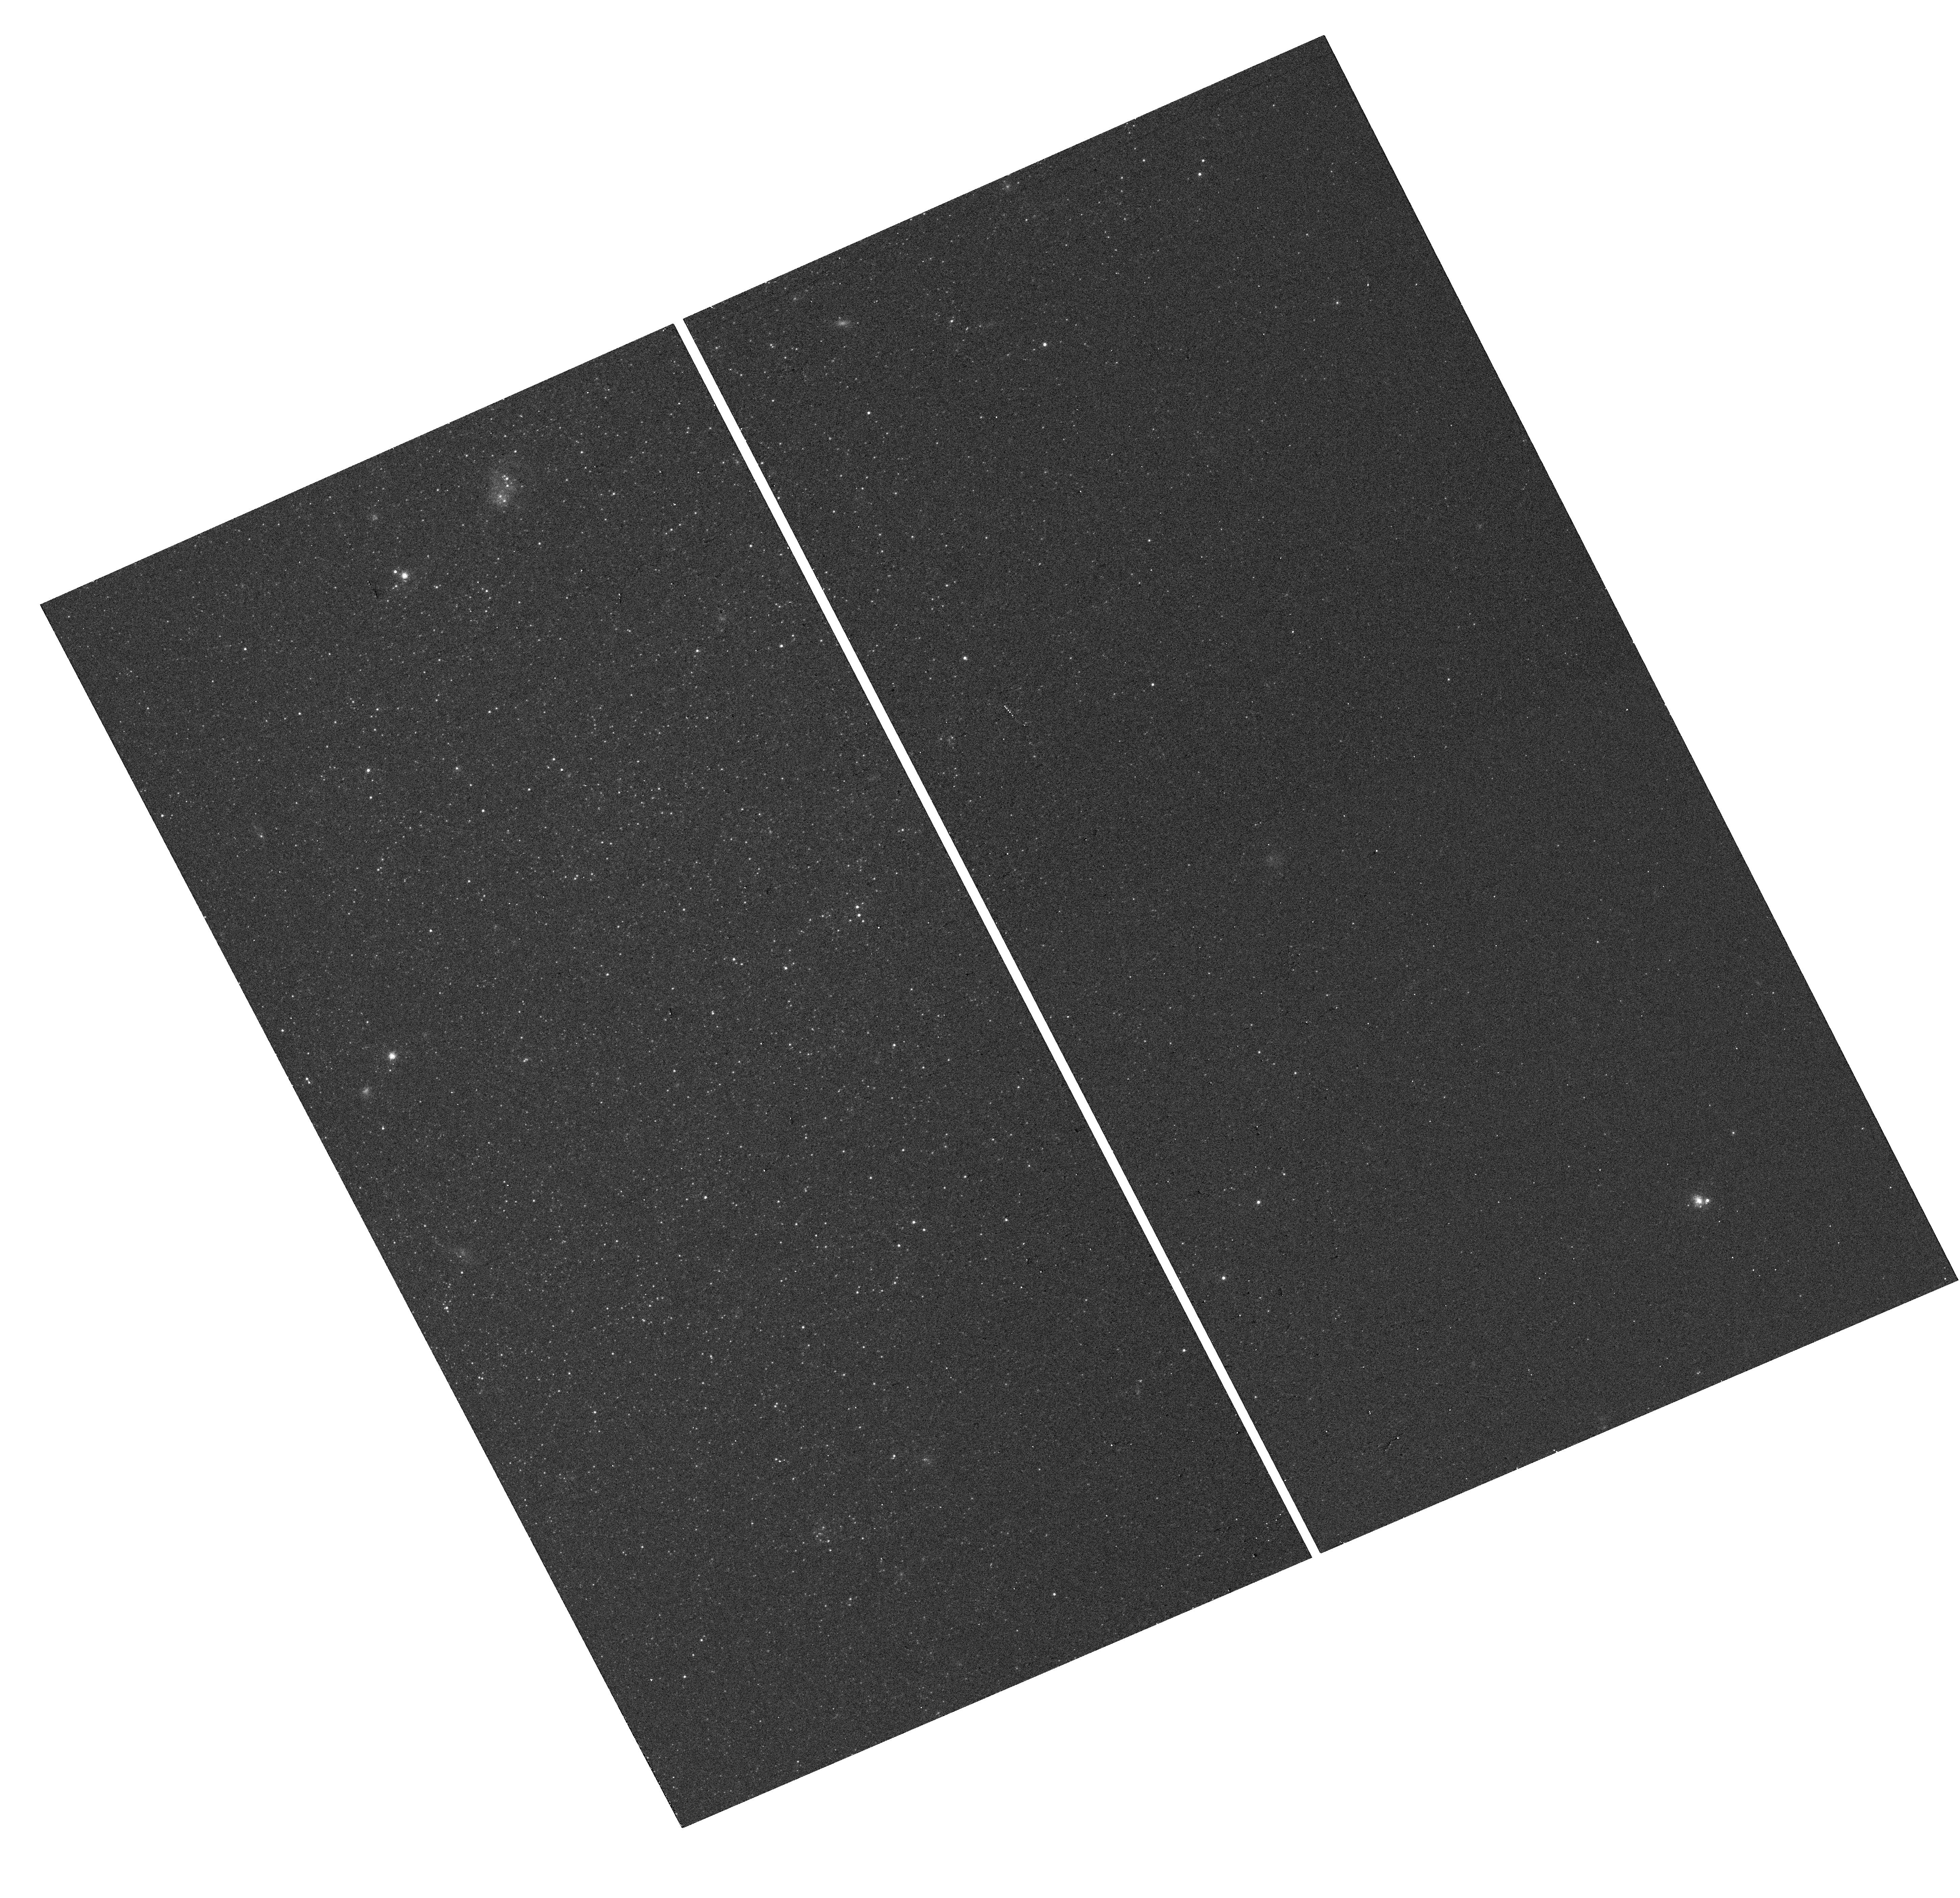
Target: NGC-247-UCD1
Instrument: WFC3/UVIS
Filter: F814W
Exposure: 3 min
Observation ID: hst_14748_02_wfc3_uvis_f814w_idb402

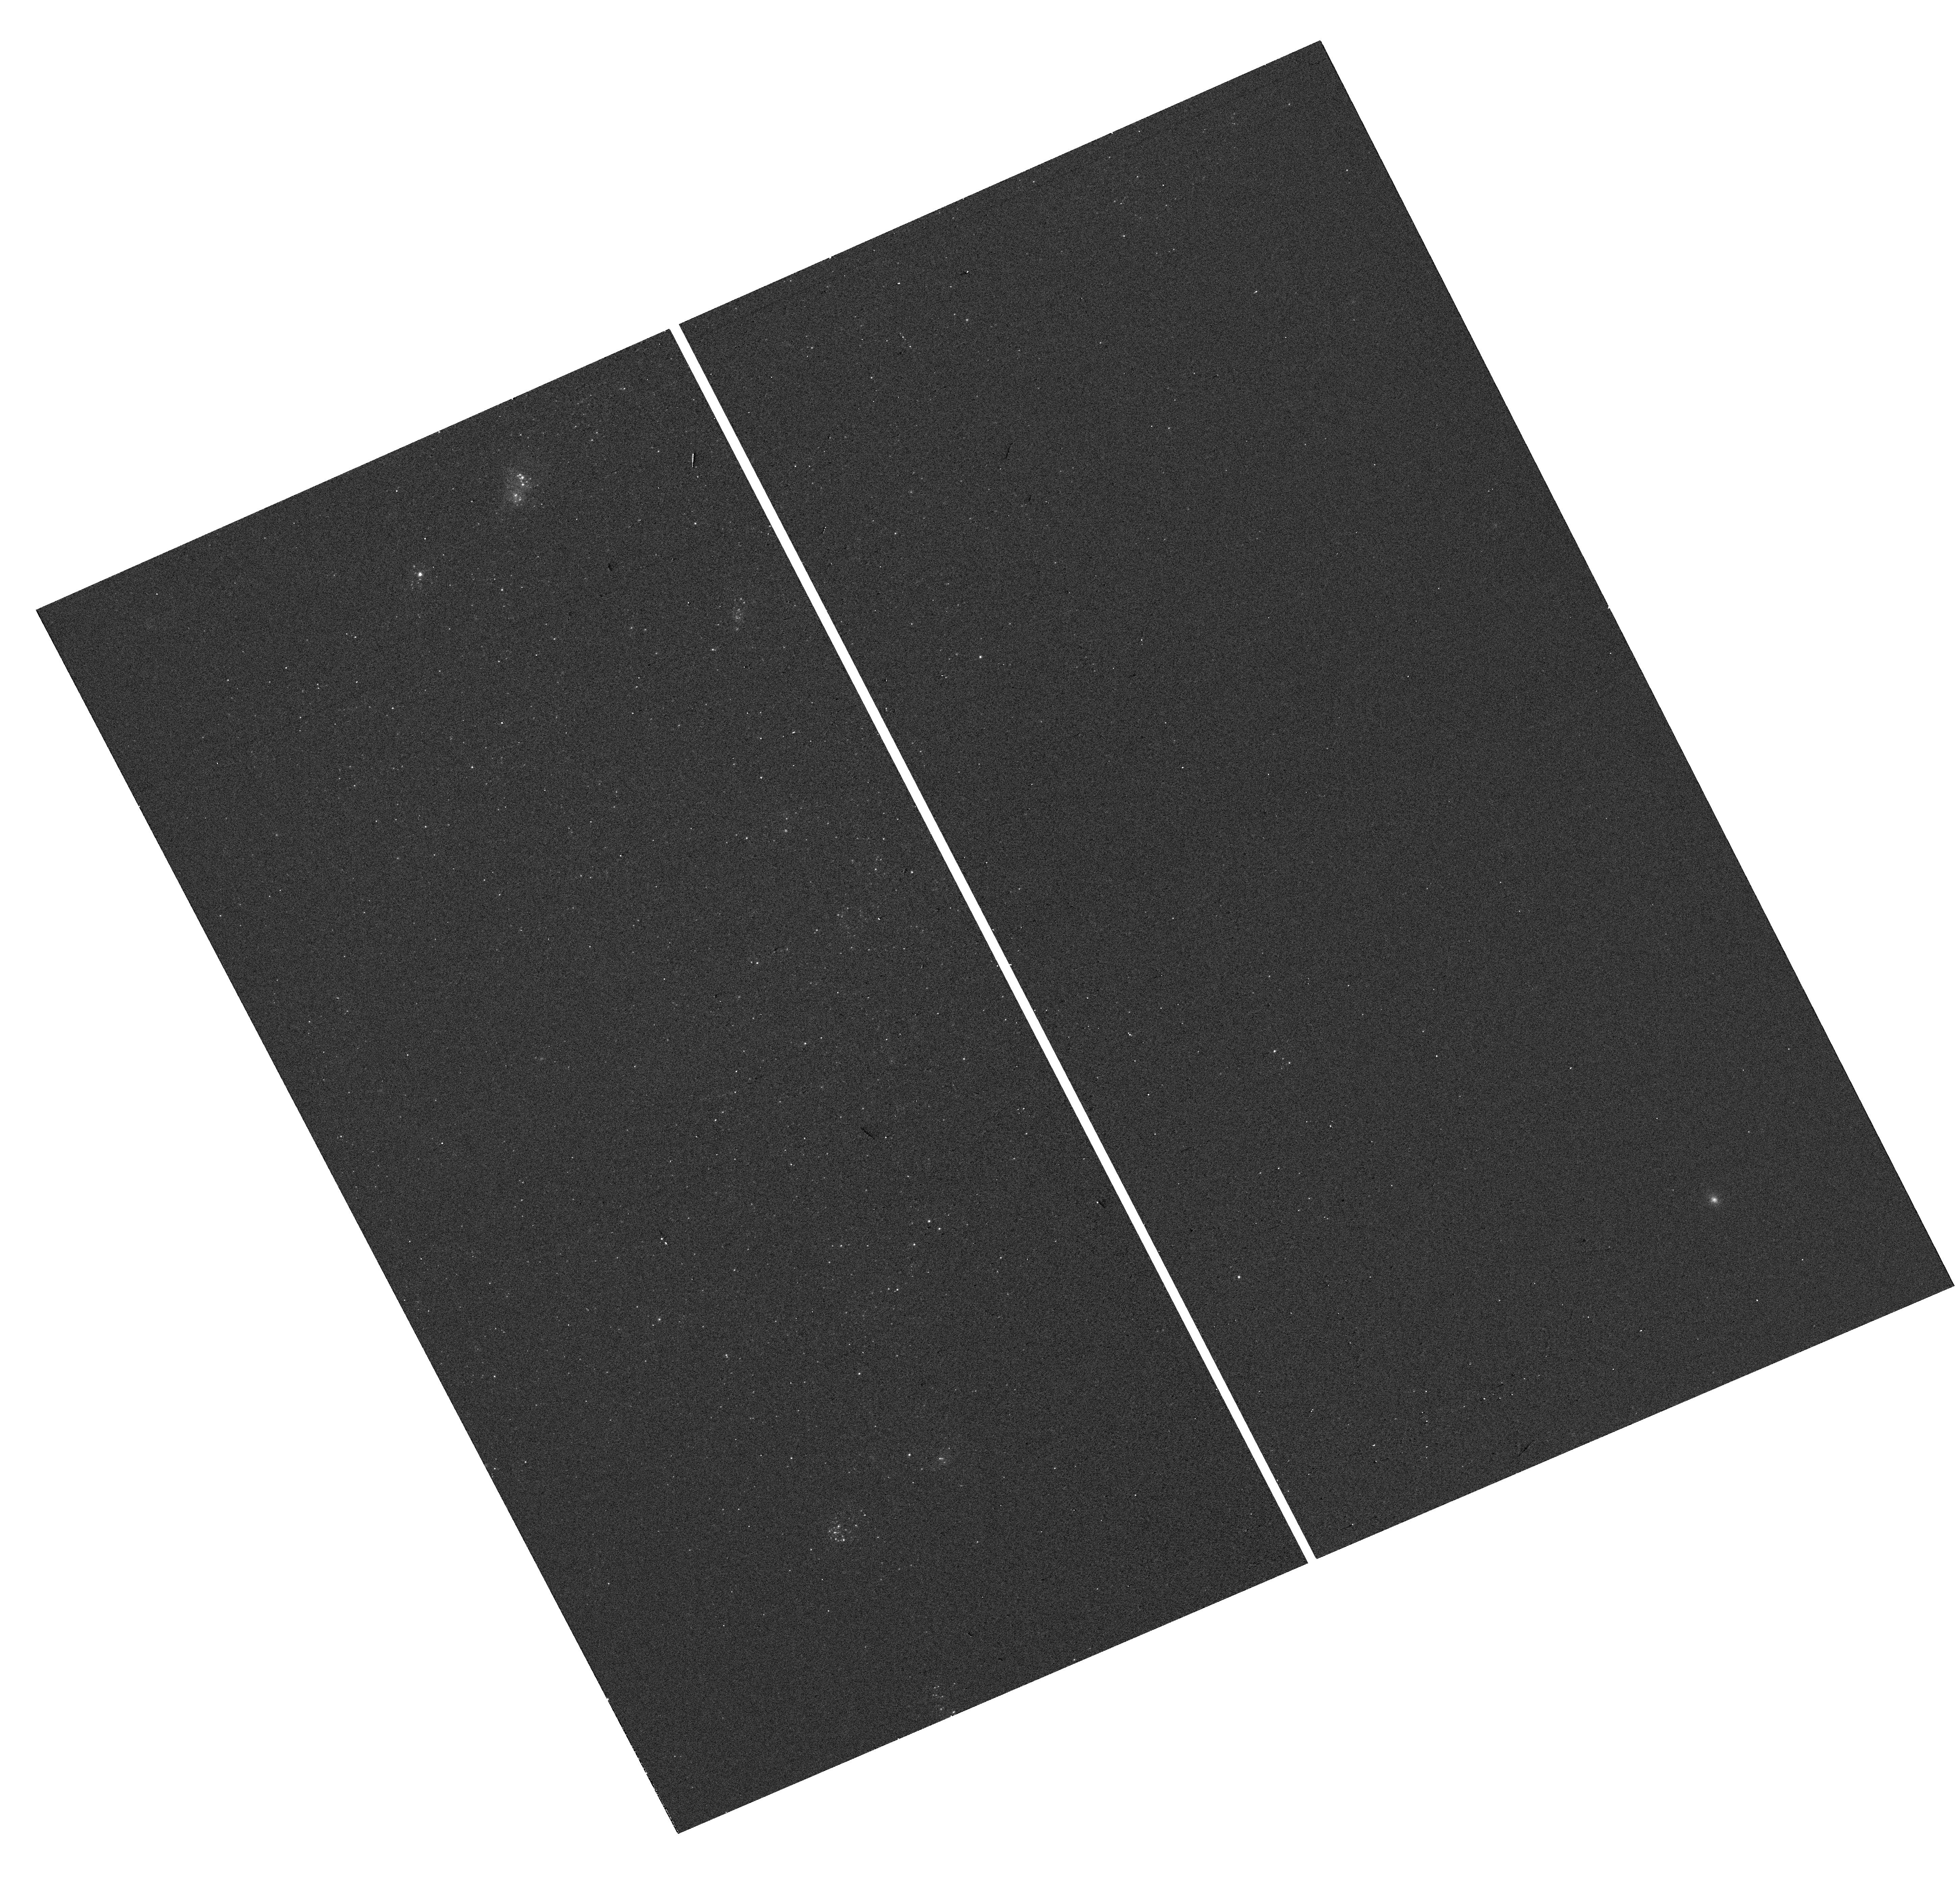
Target: NGC-247-UCD1
Instrument: WFC3/UVIS
Filter: F390W
Exposure: 1 min
Observation ID: hst_14748_02_wfc3_uvis_f390w_idb402

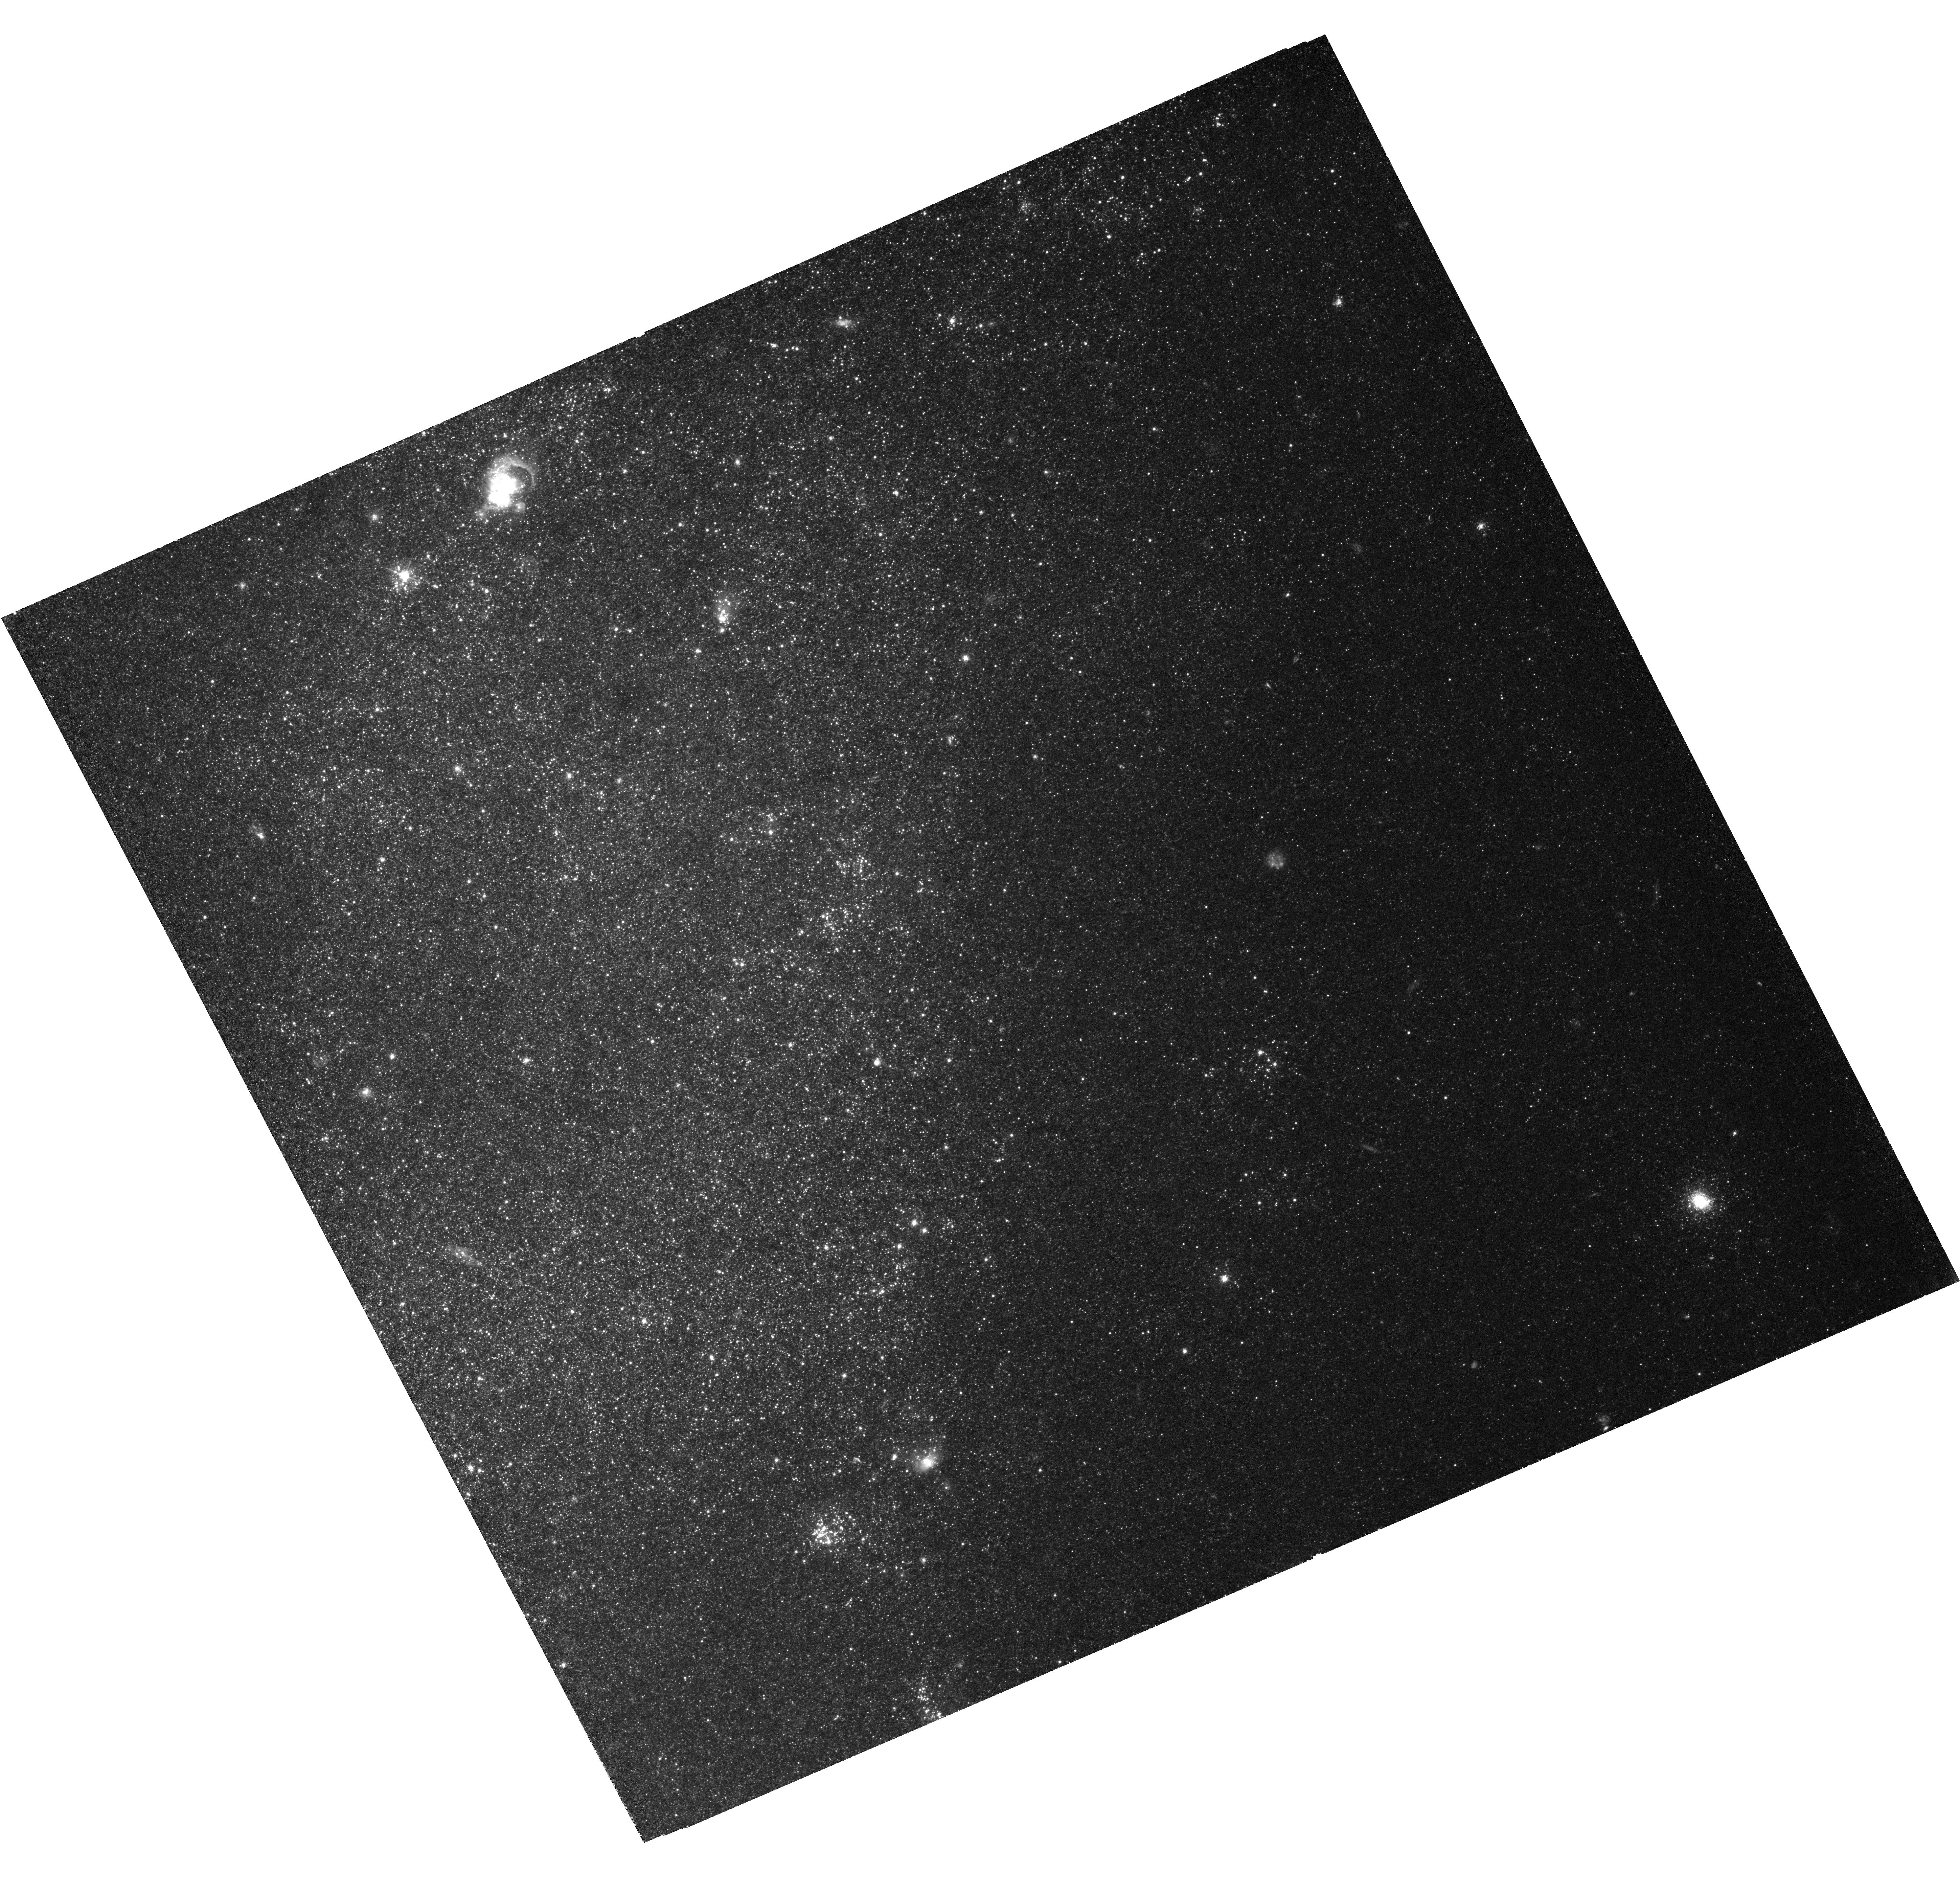
Target: NGC-247-UCD1
Instrument: WFC3/UVIS
Filter: F475W
Exposure: 1.9 h
Observation ID: hst_14748_01_wfc3_uvis_f475w_idb401

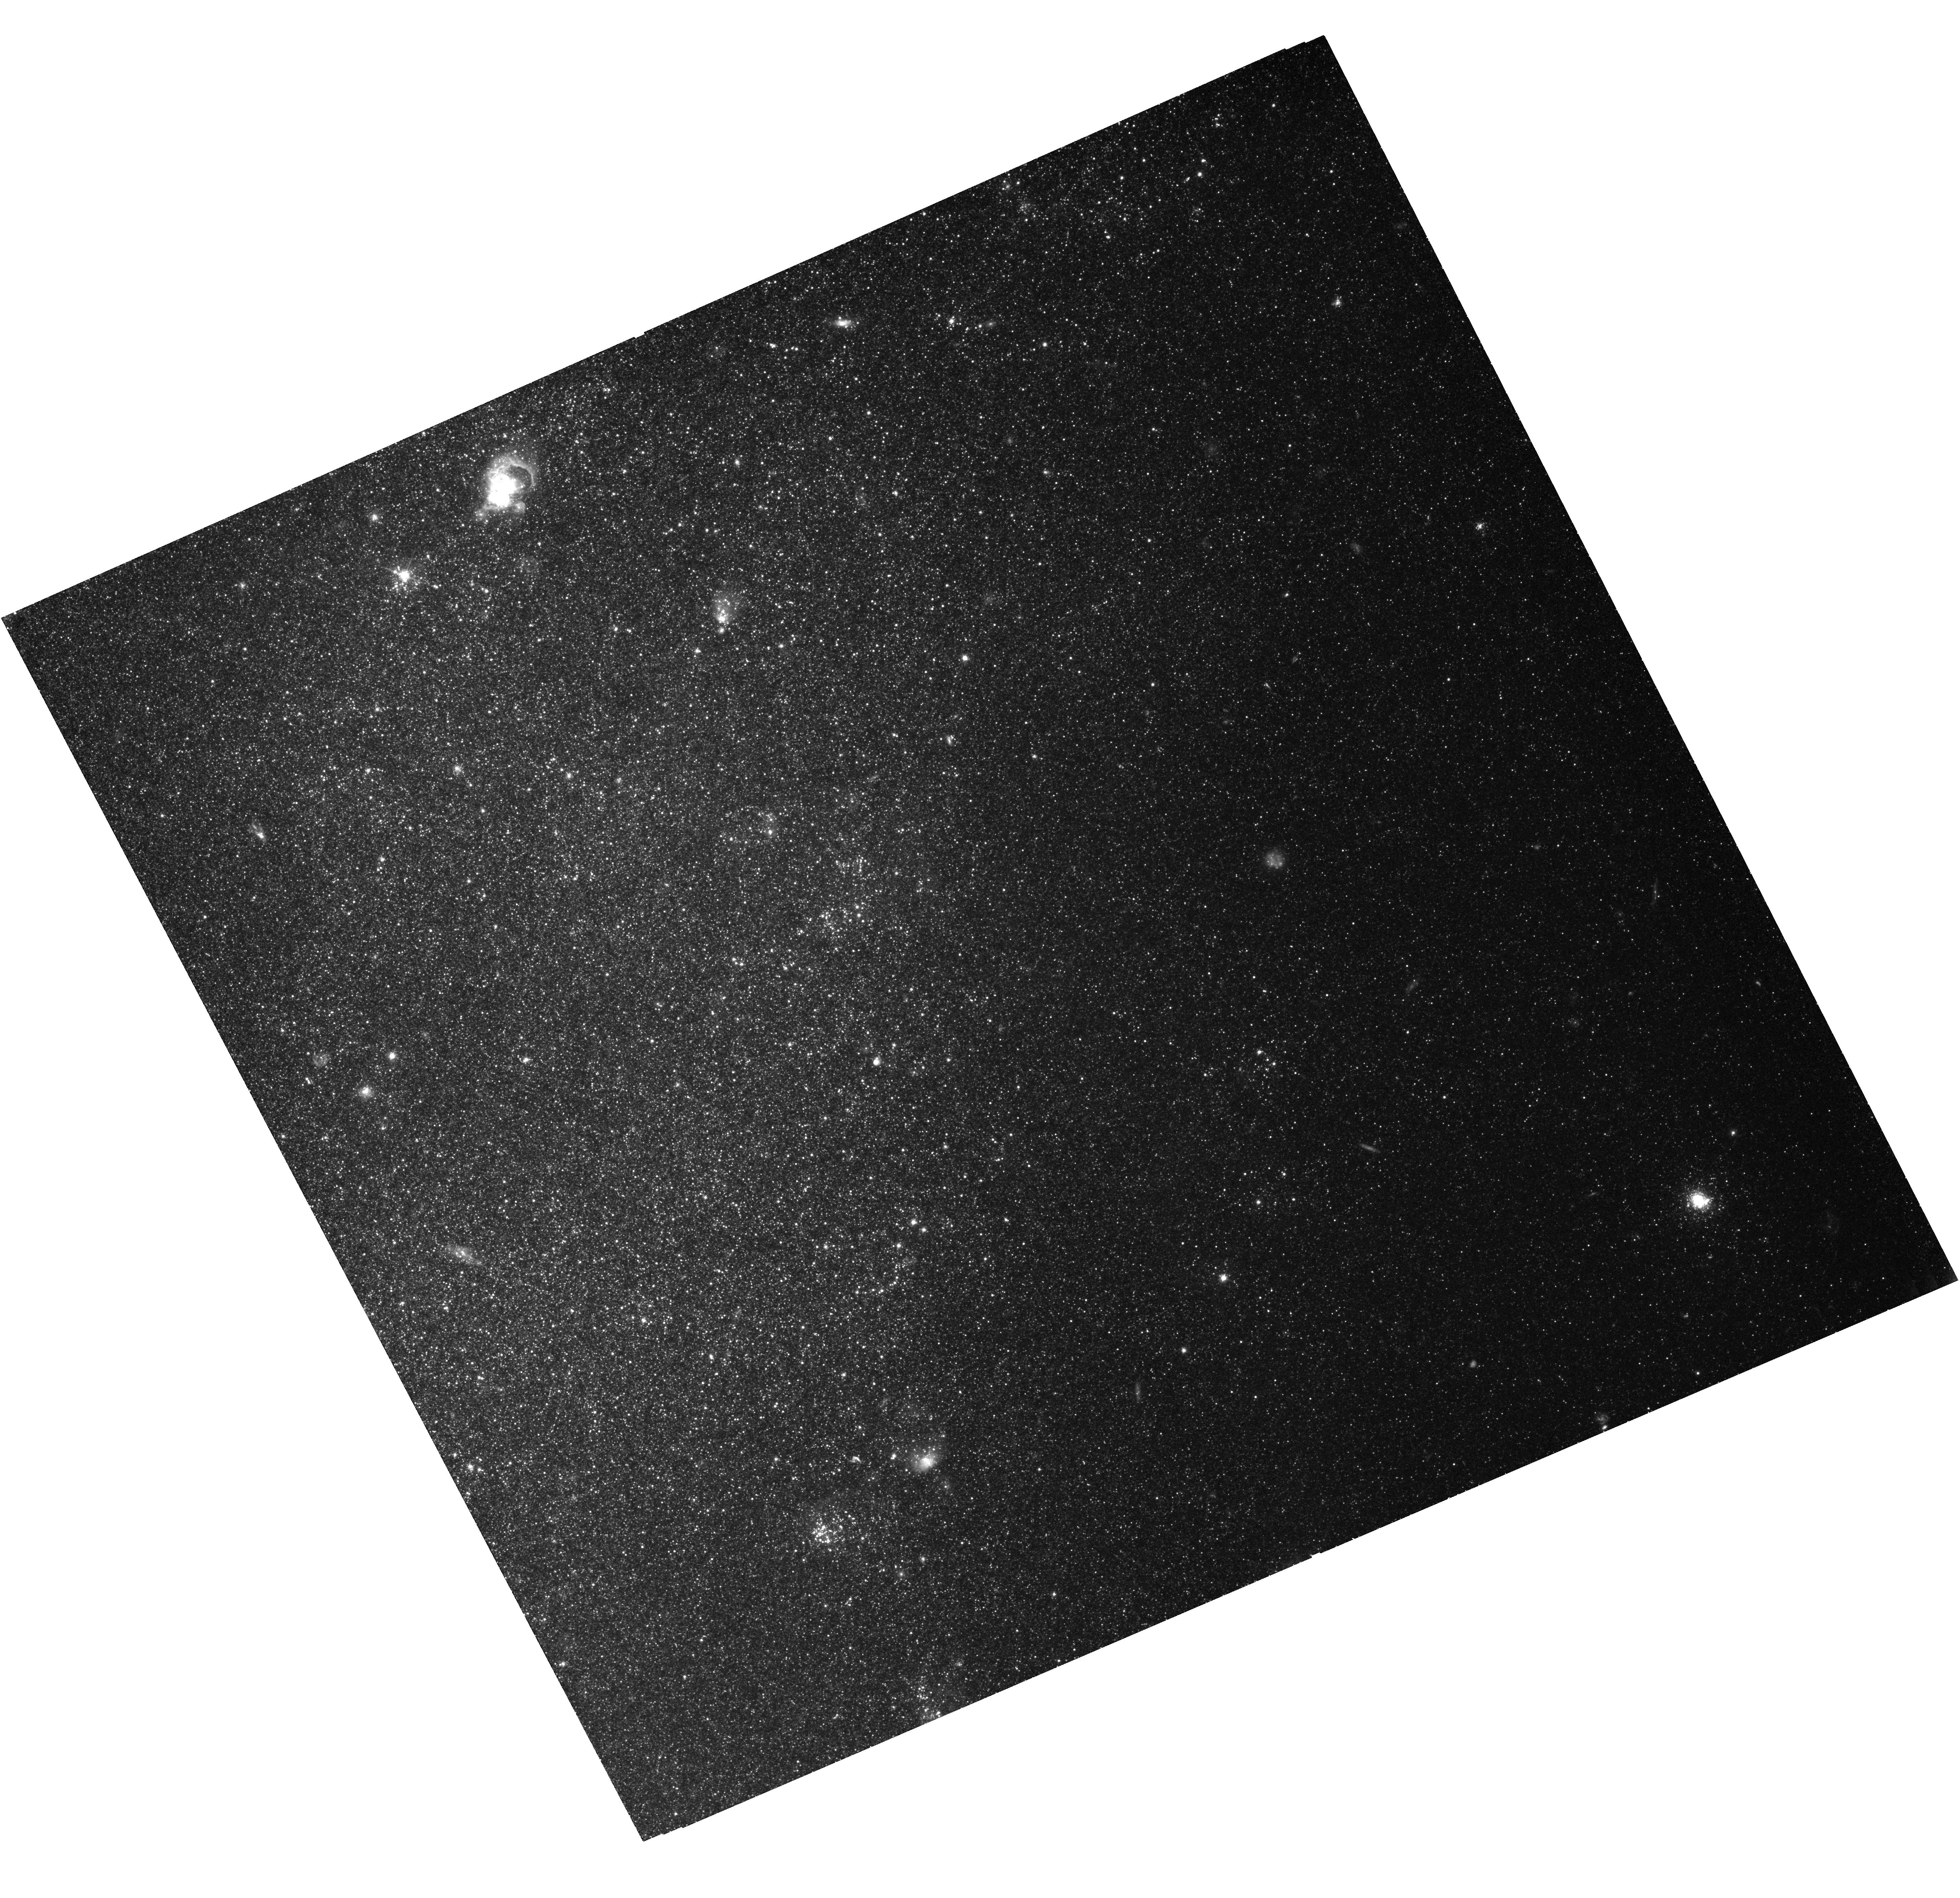
Target: NGC-247-UCD1
Instrument: WFC3/UVIS
Filter: F606W
Exposure: 2 h
Observation ID: hst_14748_02_wfc3_uvis_f606w_idb402

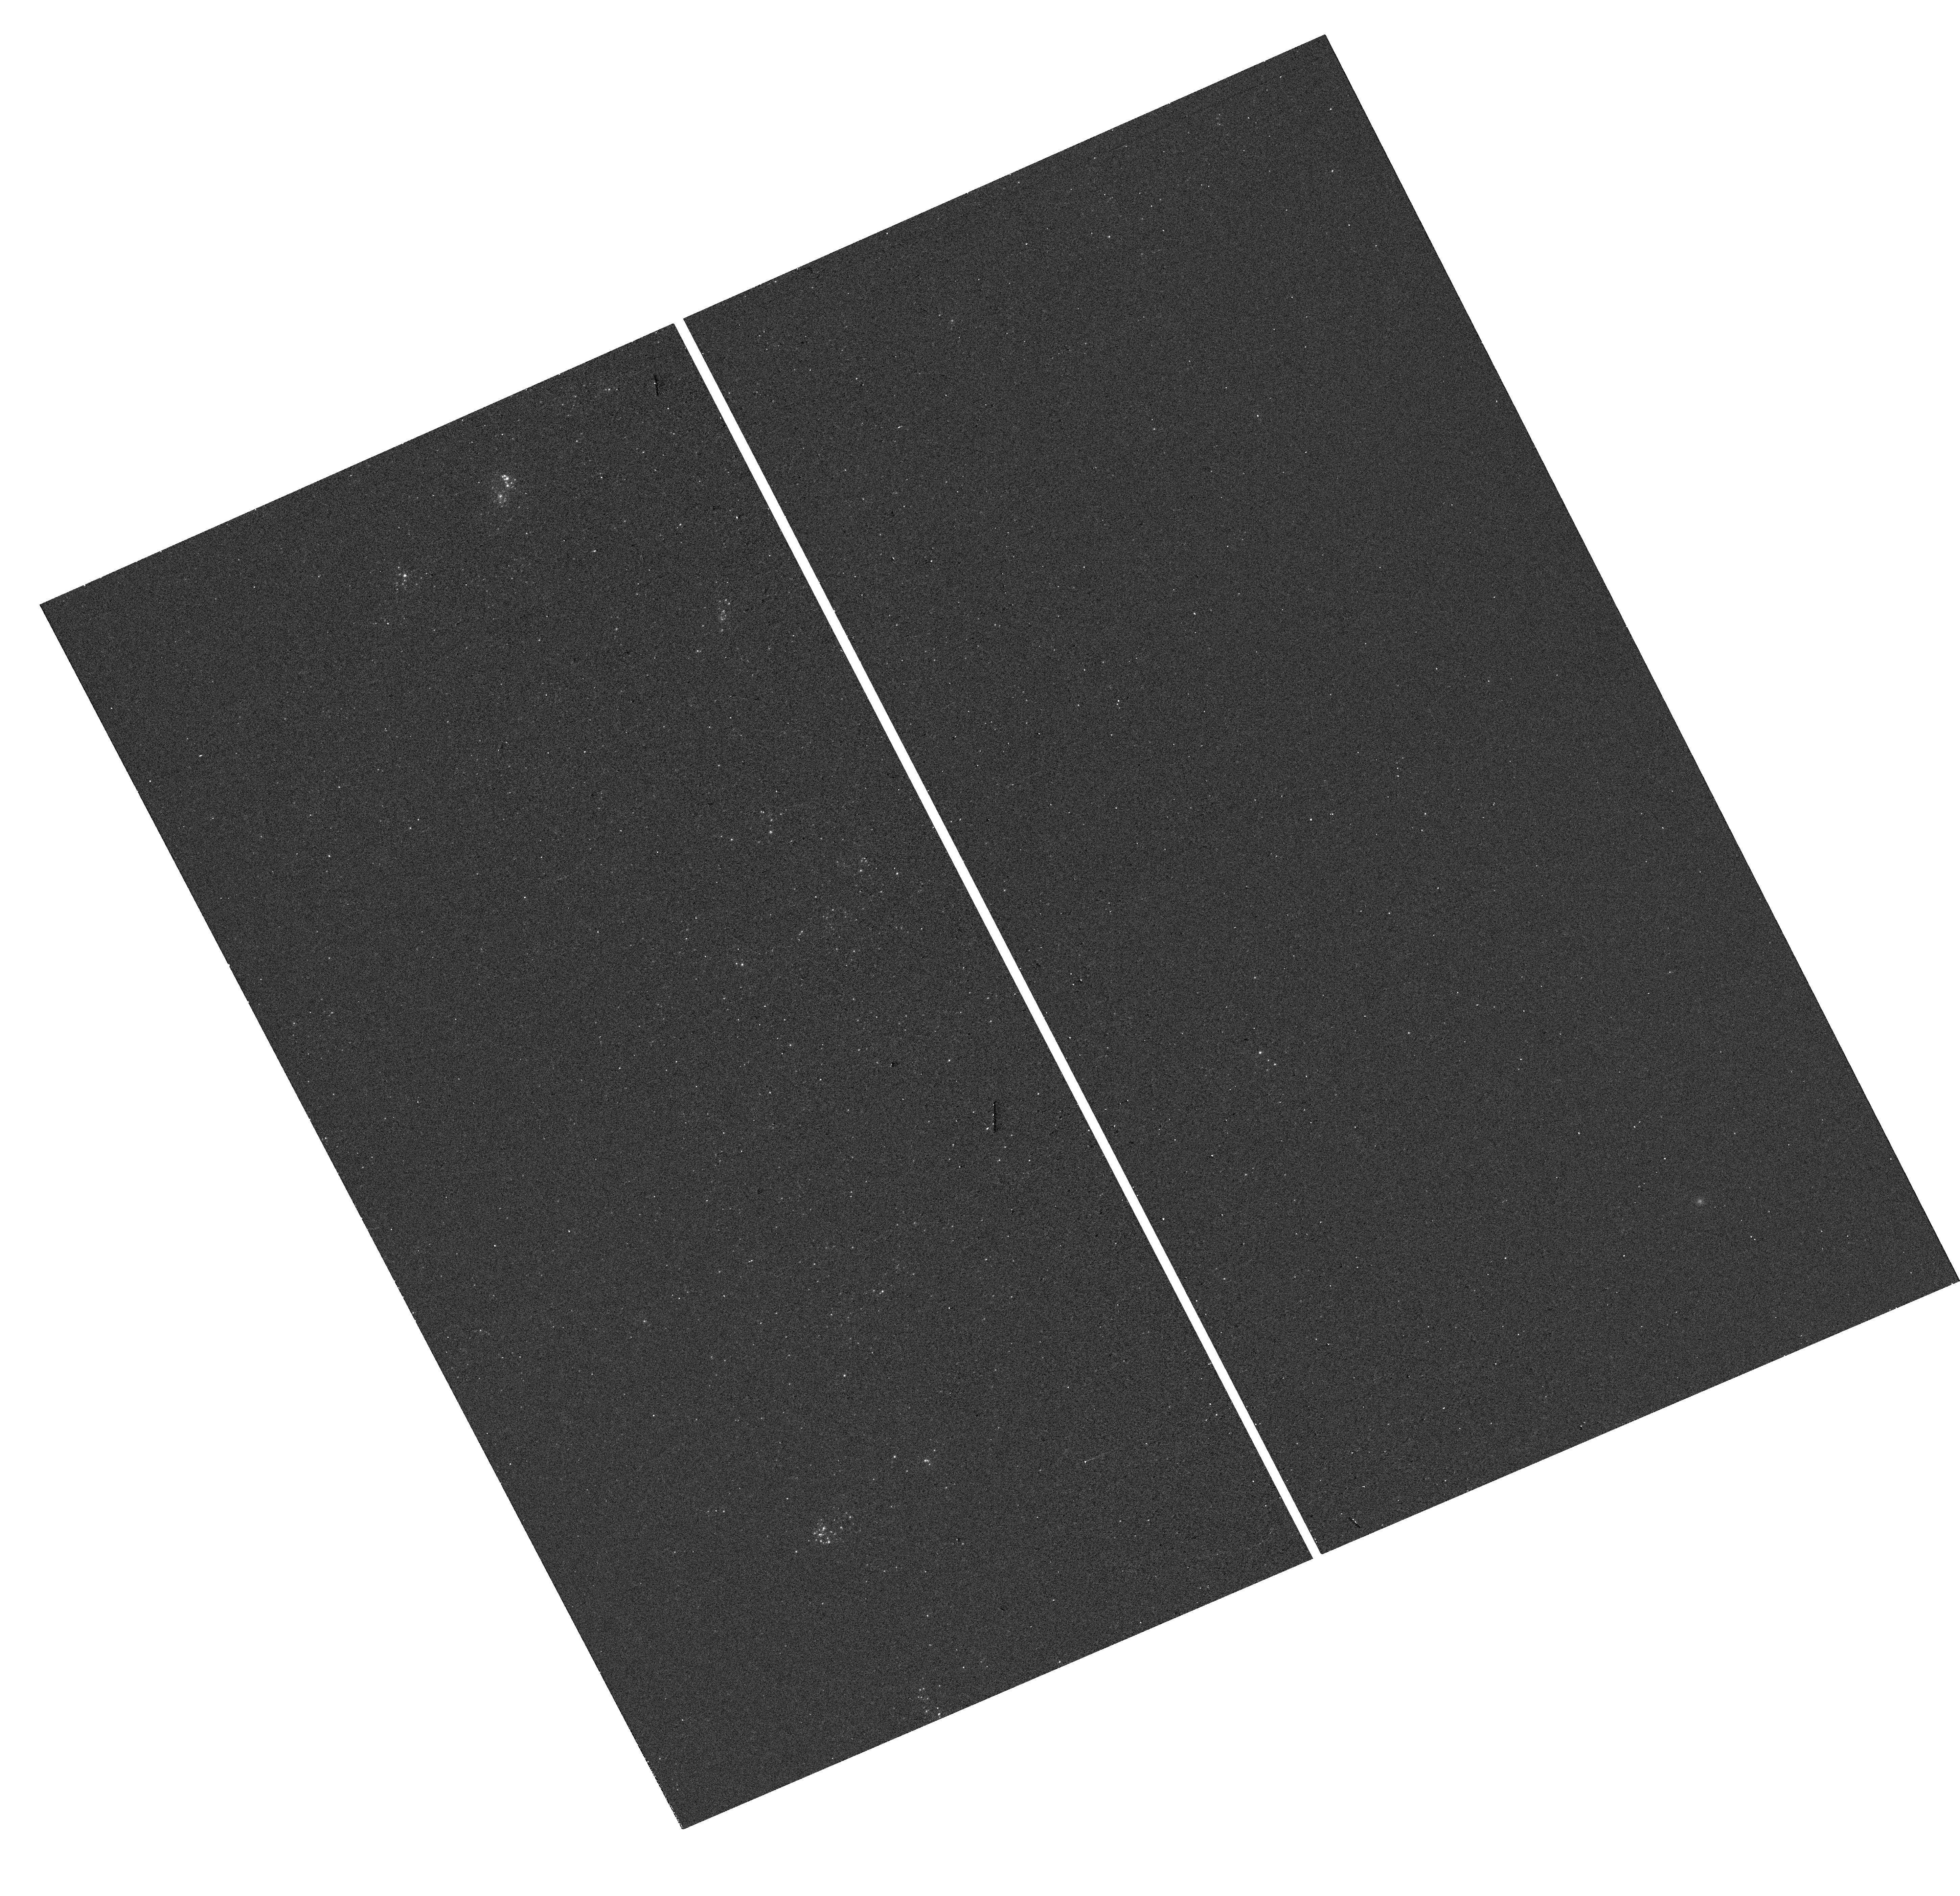
Target: NGC-247-UCD1
Instrument: WFC3/UVIS
Filter: F275W
Exposure: 4 min
Observation ID: hst_14748_01_wfc3_uvis_f275w_idb401

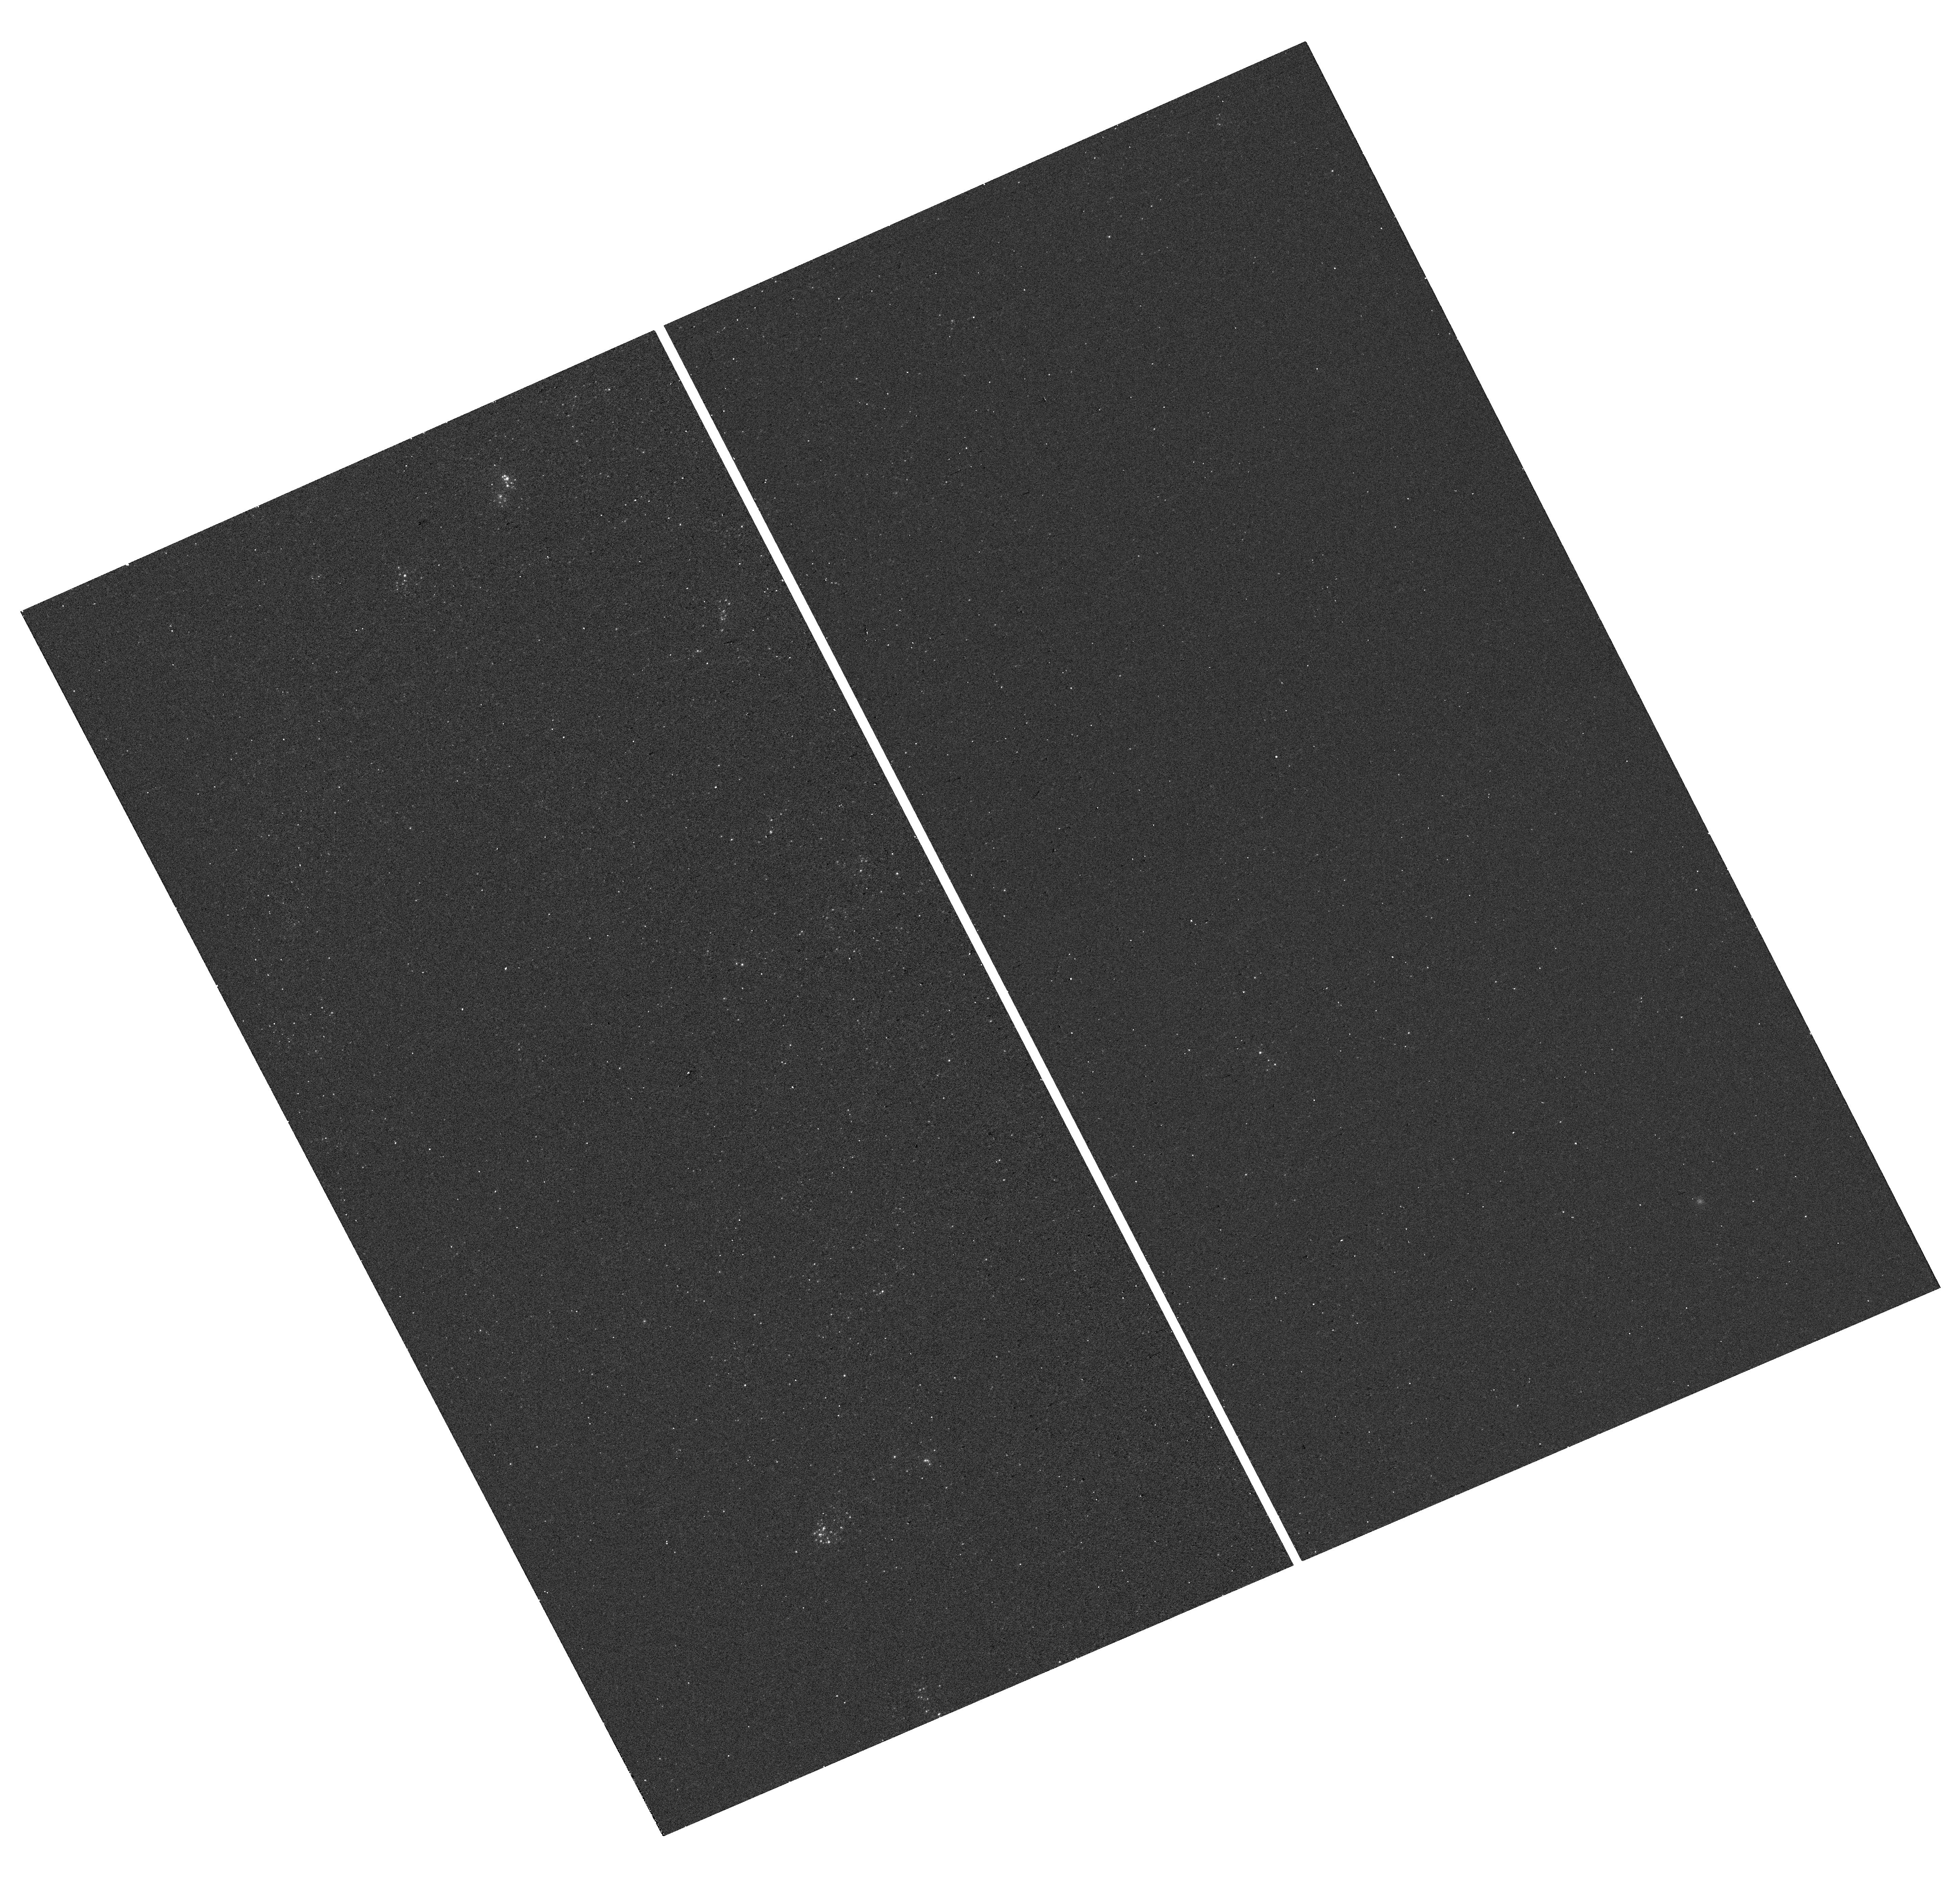
Target: NGC-247-UCD1
Instrument: WFC3/UVIS
Filter: F225W
Exposure: 5 min
Observation ID: hst_14748_01_wfc3_uvis_f225w_idb401

A close-up view of the star formation history of a young ultracompact dwarf (PI: Romanowsky, Aaron)

We have recently discovered a young ultracompact dwarf (UCD) in the dwarf spiral galaxy NGC 247. This is by far the nearest known UCD (3.6 Mpc), providing a unique opportunity to study the stellar populations of a UCD in detail. There are indications that this object originated as the nucleus of a smaller dwarf, stripped in a recent merger, and that it harbors multiple stellar populations. We propose to use WFC3-UVIS imaging to map out the internal color gradient of the UCD and to construct a color-magnitude diagram of its stars. We will be able to detect age spreads down to 100 Myr, which would provide an important point of reference for the mystery of multiple stellar populations in star clusters.